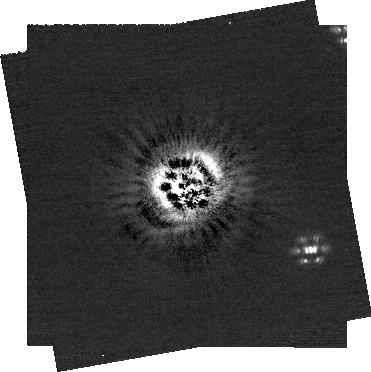
Target: HD-97048. Instrument: NIRCAM/CORON. Filter: F200W+MASKRND. Exposure: 52 min. Observation ID: jw04543-c1002_t001_nircam_f200w-maskrnd-sub320a335r

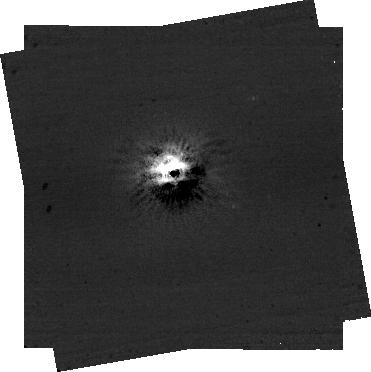
Target: HD-97048. Instrument: NIRCAM/CORON. Filter: F444W+MASKRND. Exposure: 52 min. Observation ID: jw04543-c1002_t001_nircam_f444w-maskrnd-sub320a335r

Coronagraphic Imaging the Source of the Disk Kinematic Kink around HD 97048 (PI: Leisenring, Jarron)

ALMA observations of the Herbig Ae/Be star HD 97048 show a kinematic kink within a sub-mm gap at a separation of 0.45". The postulated planet has not been detected directly by ground-based observations as it would too faint. However, with a predicted mass of 2-3 MJup (from hydro simulations), NIRCam coronagraphy should be sensitive at these separations. We would propose to observe with the M335R mask using simultaneous filters F200W+F444W in two rolls.